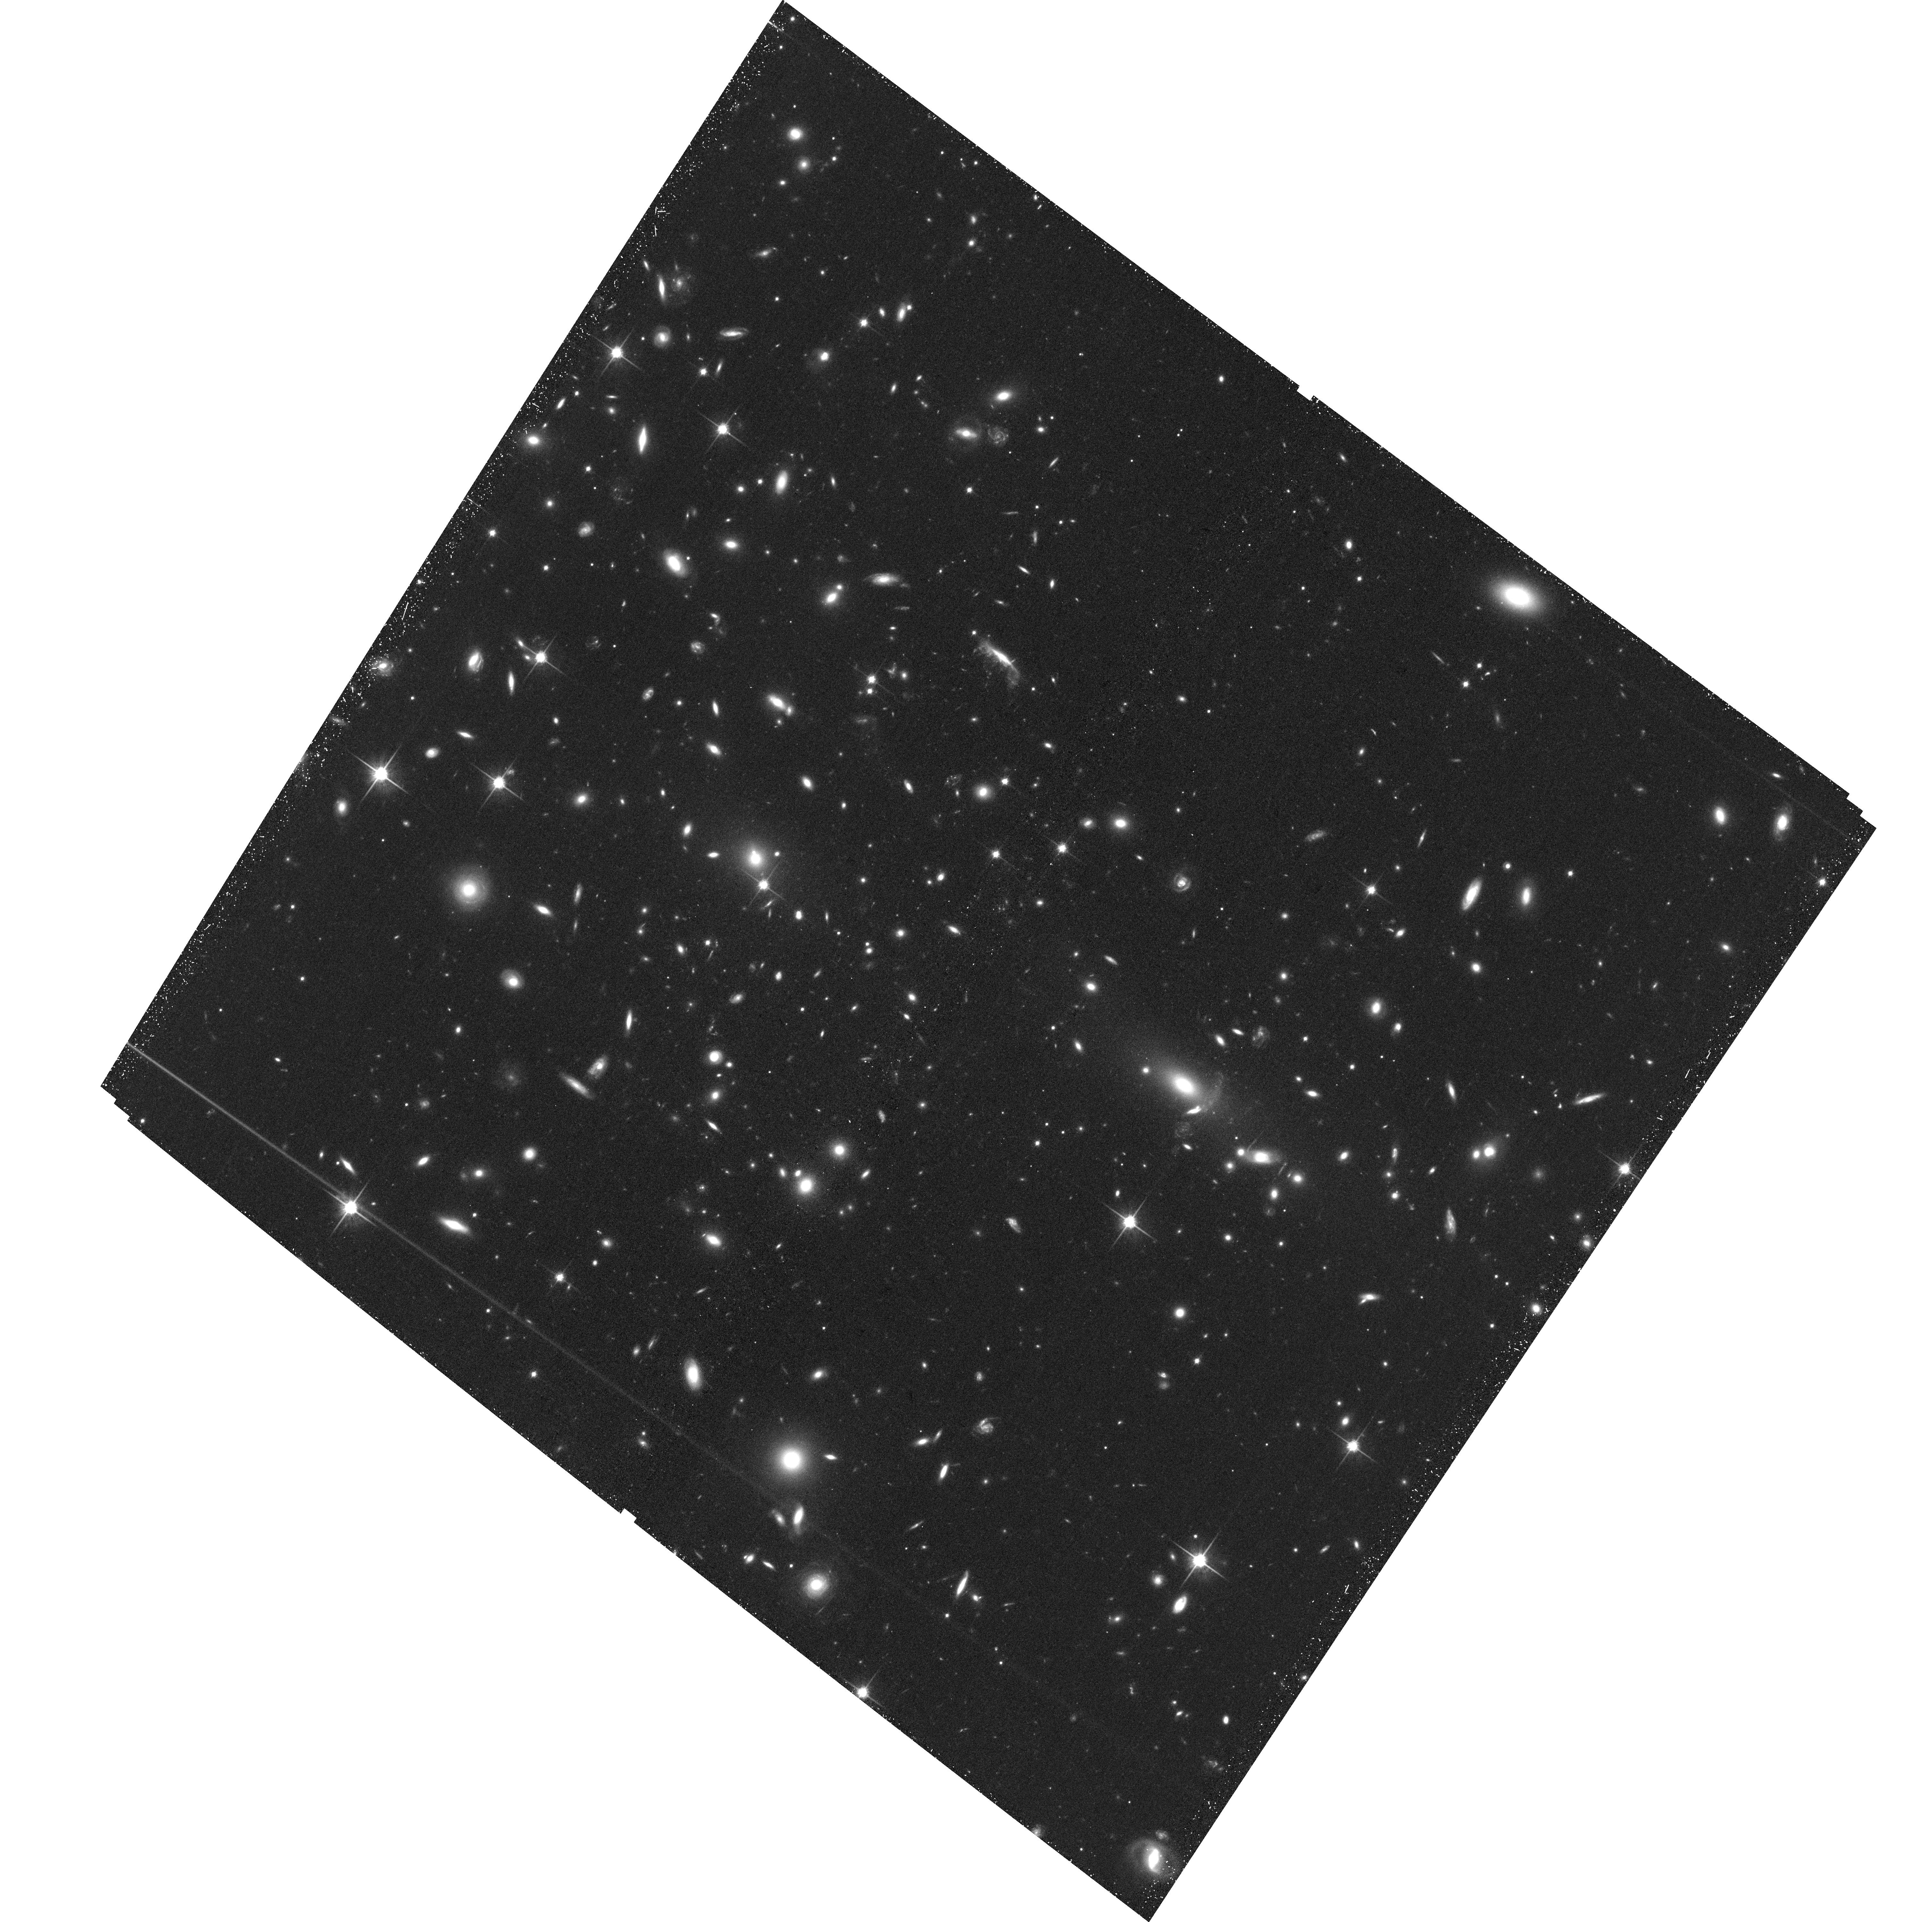
Target: MACS-J1752.0+4440SOUTHWEST. Instrument: ACS/WFC. Filter: F814W. Exposure: 41 min. Observation ID: hst_13343_08_acs_wfc_f814w_jcbr08

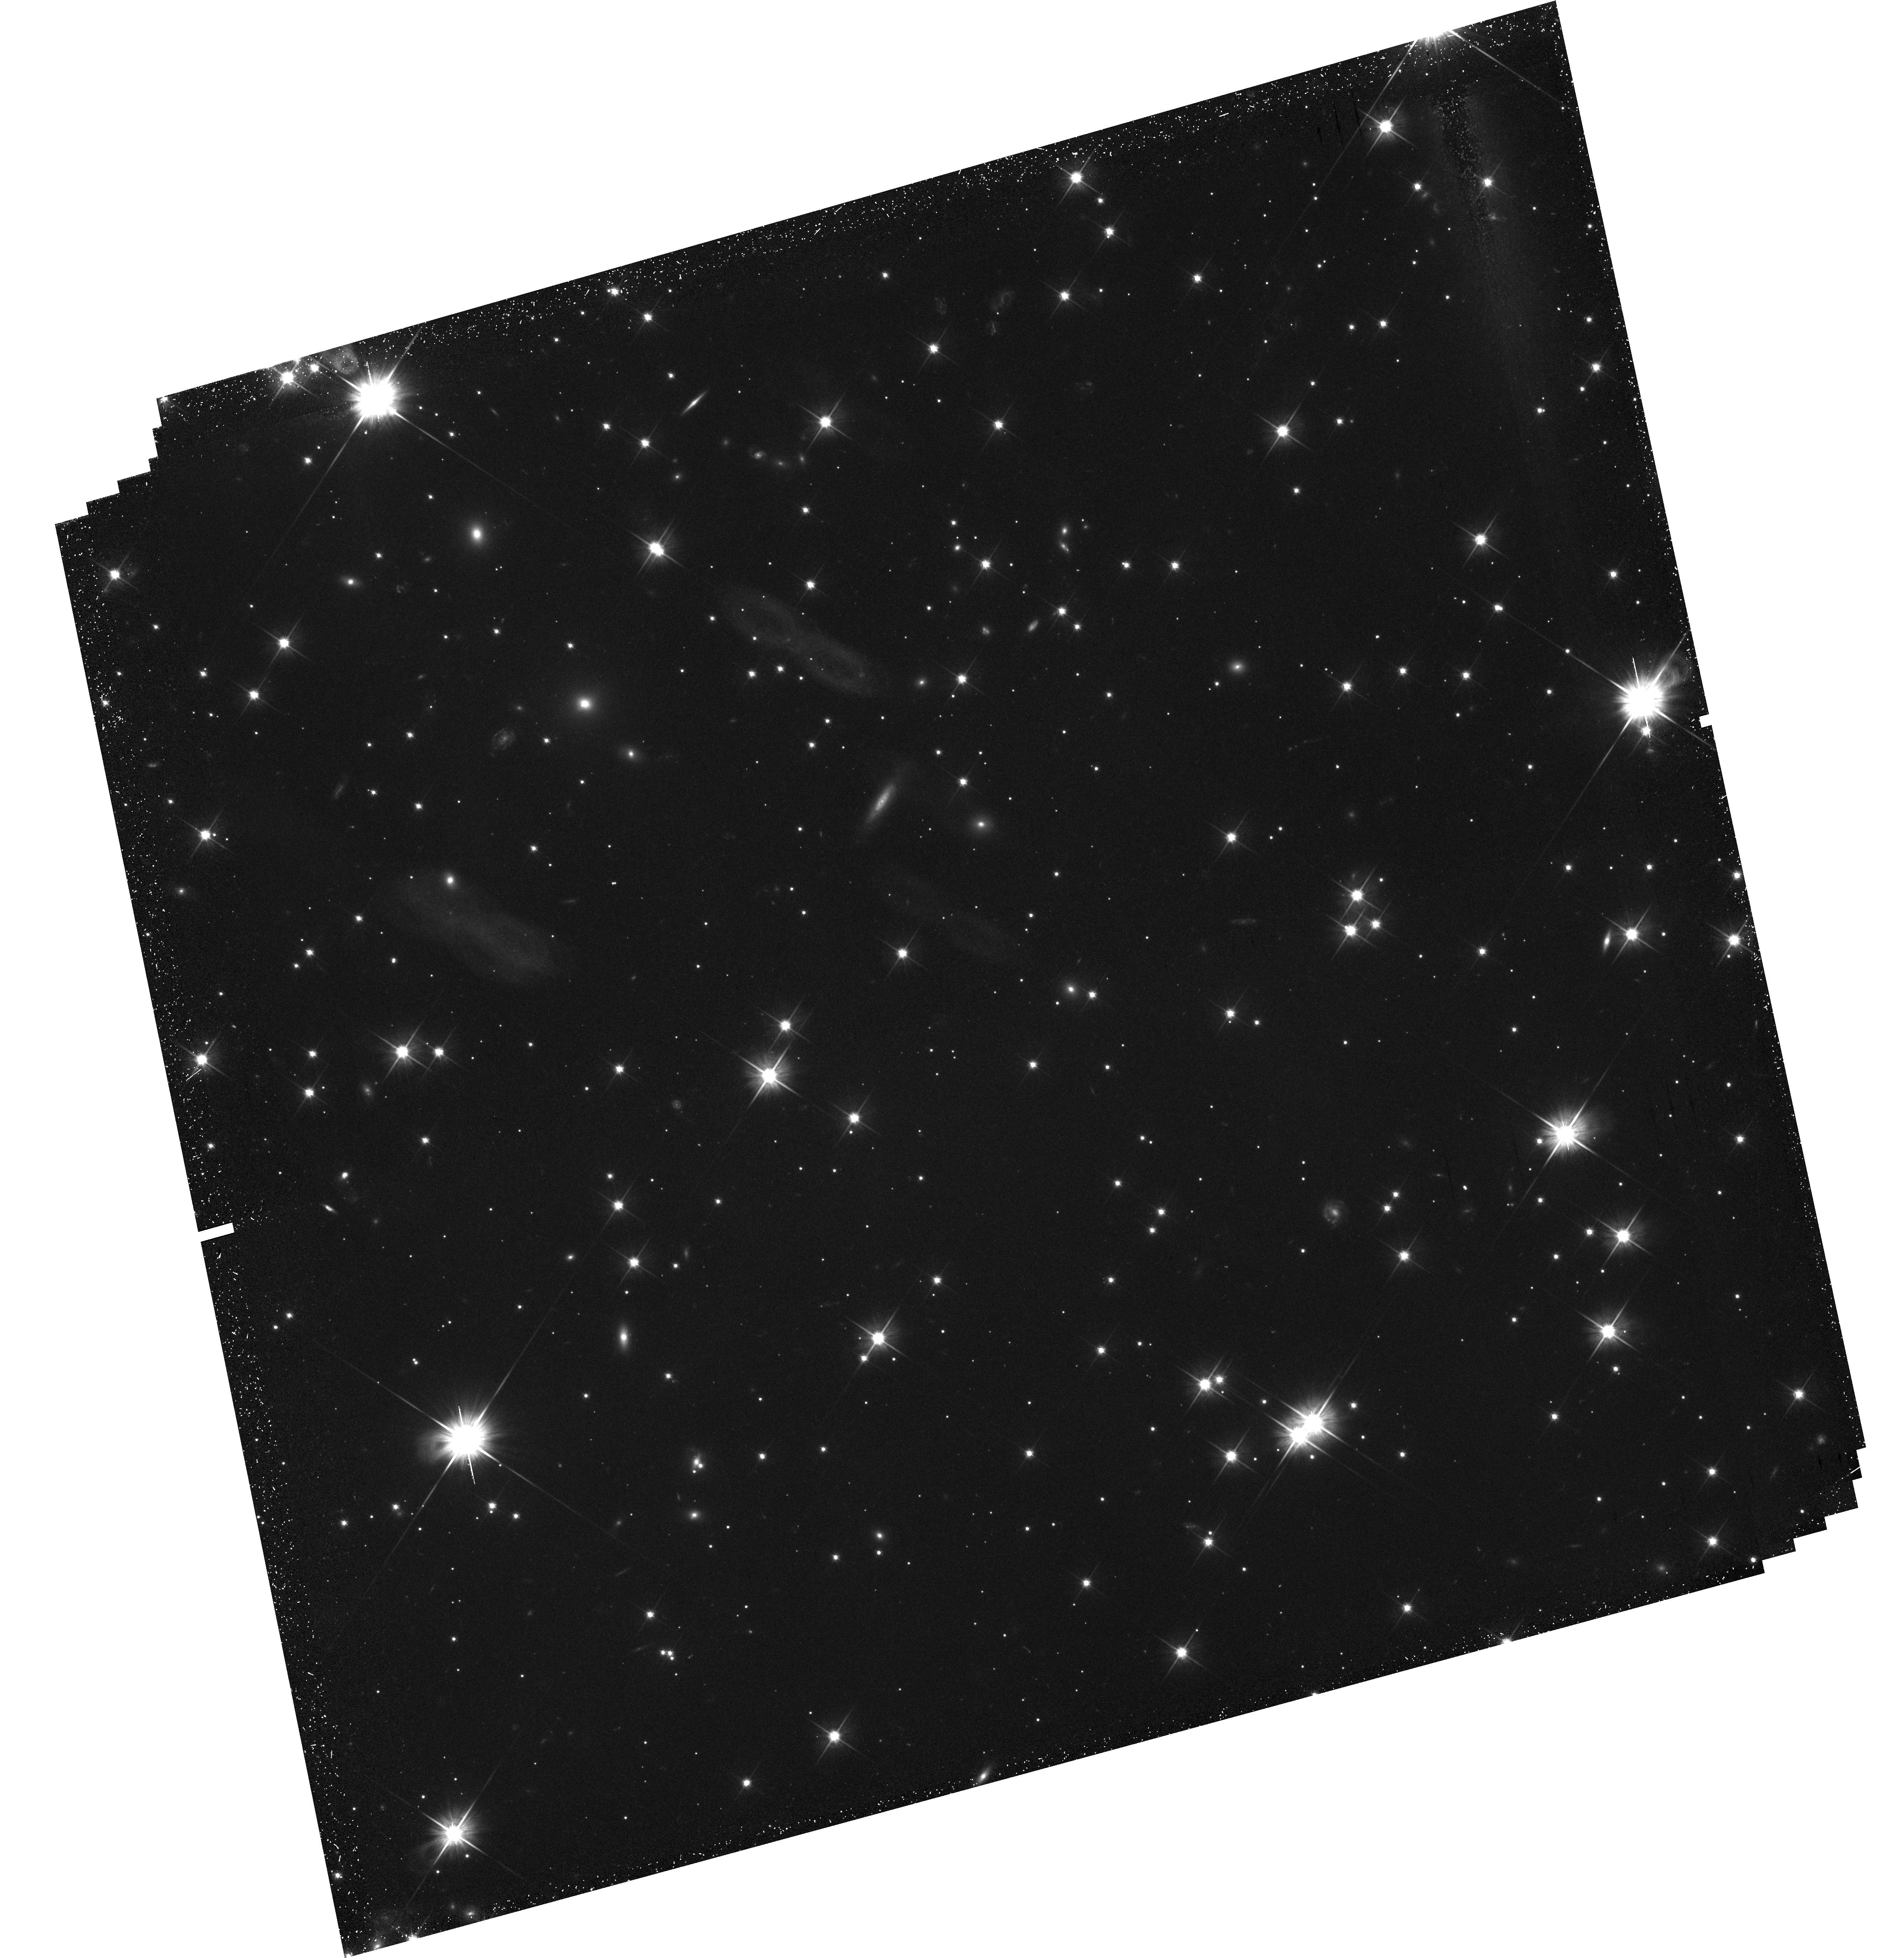
Target: CIZAJ2242.8+5301NORTH. Instrument: WFC3/UVIS. Filter: F606W. Exposure: 1.5 h. Observation ID: hst_13343_05_wfc3_uvis_f606w_icbr05

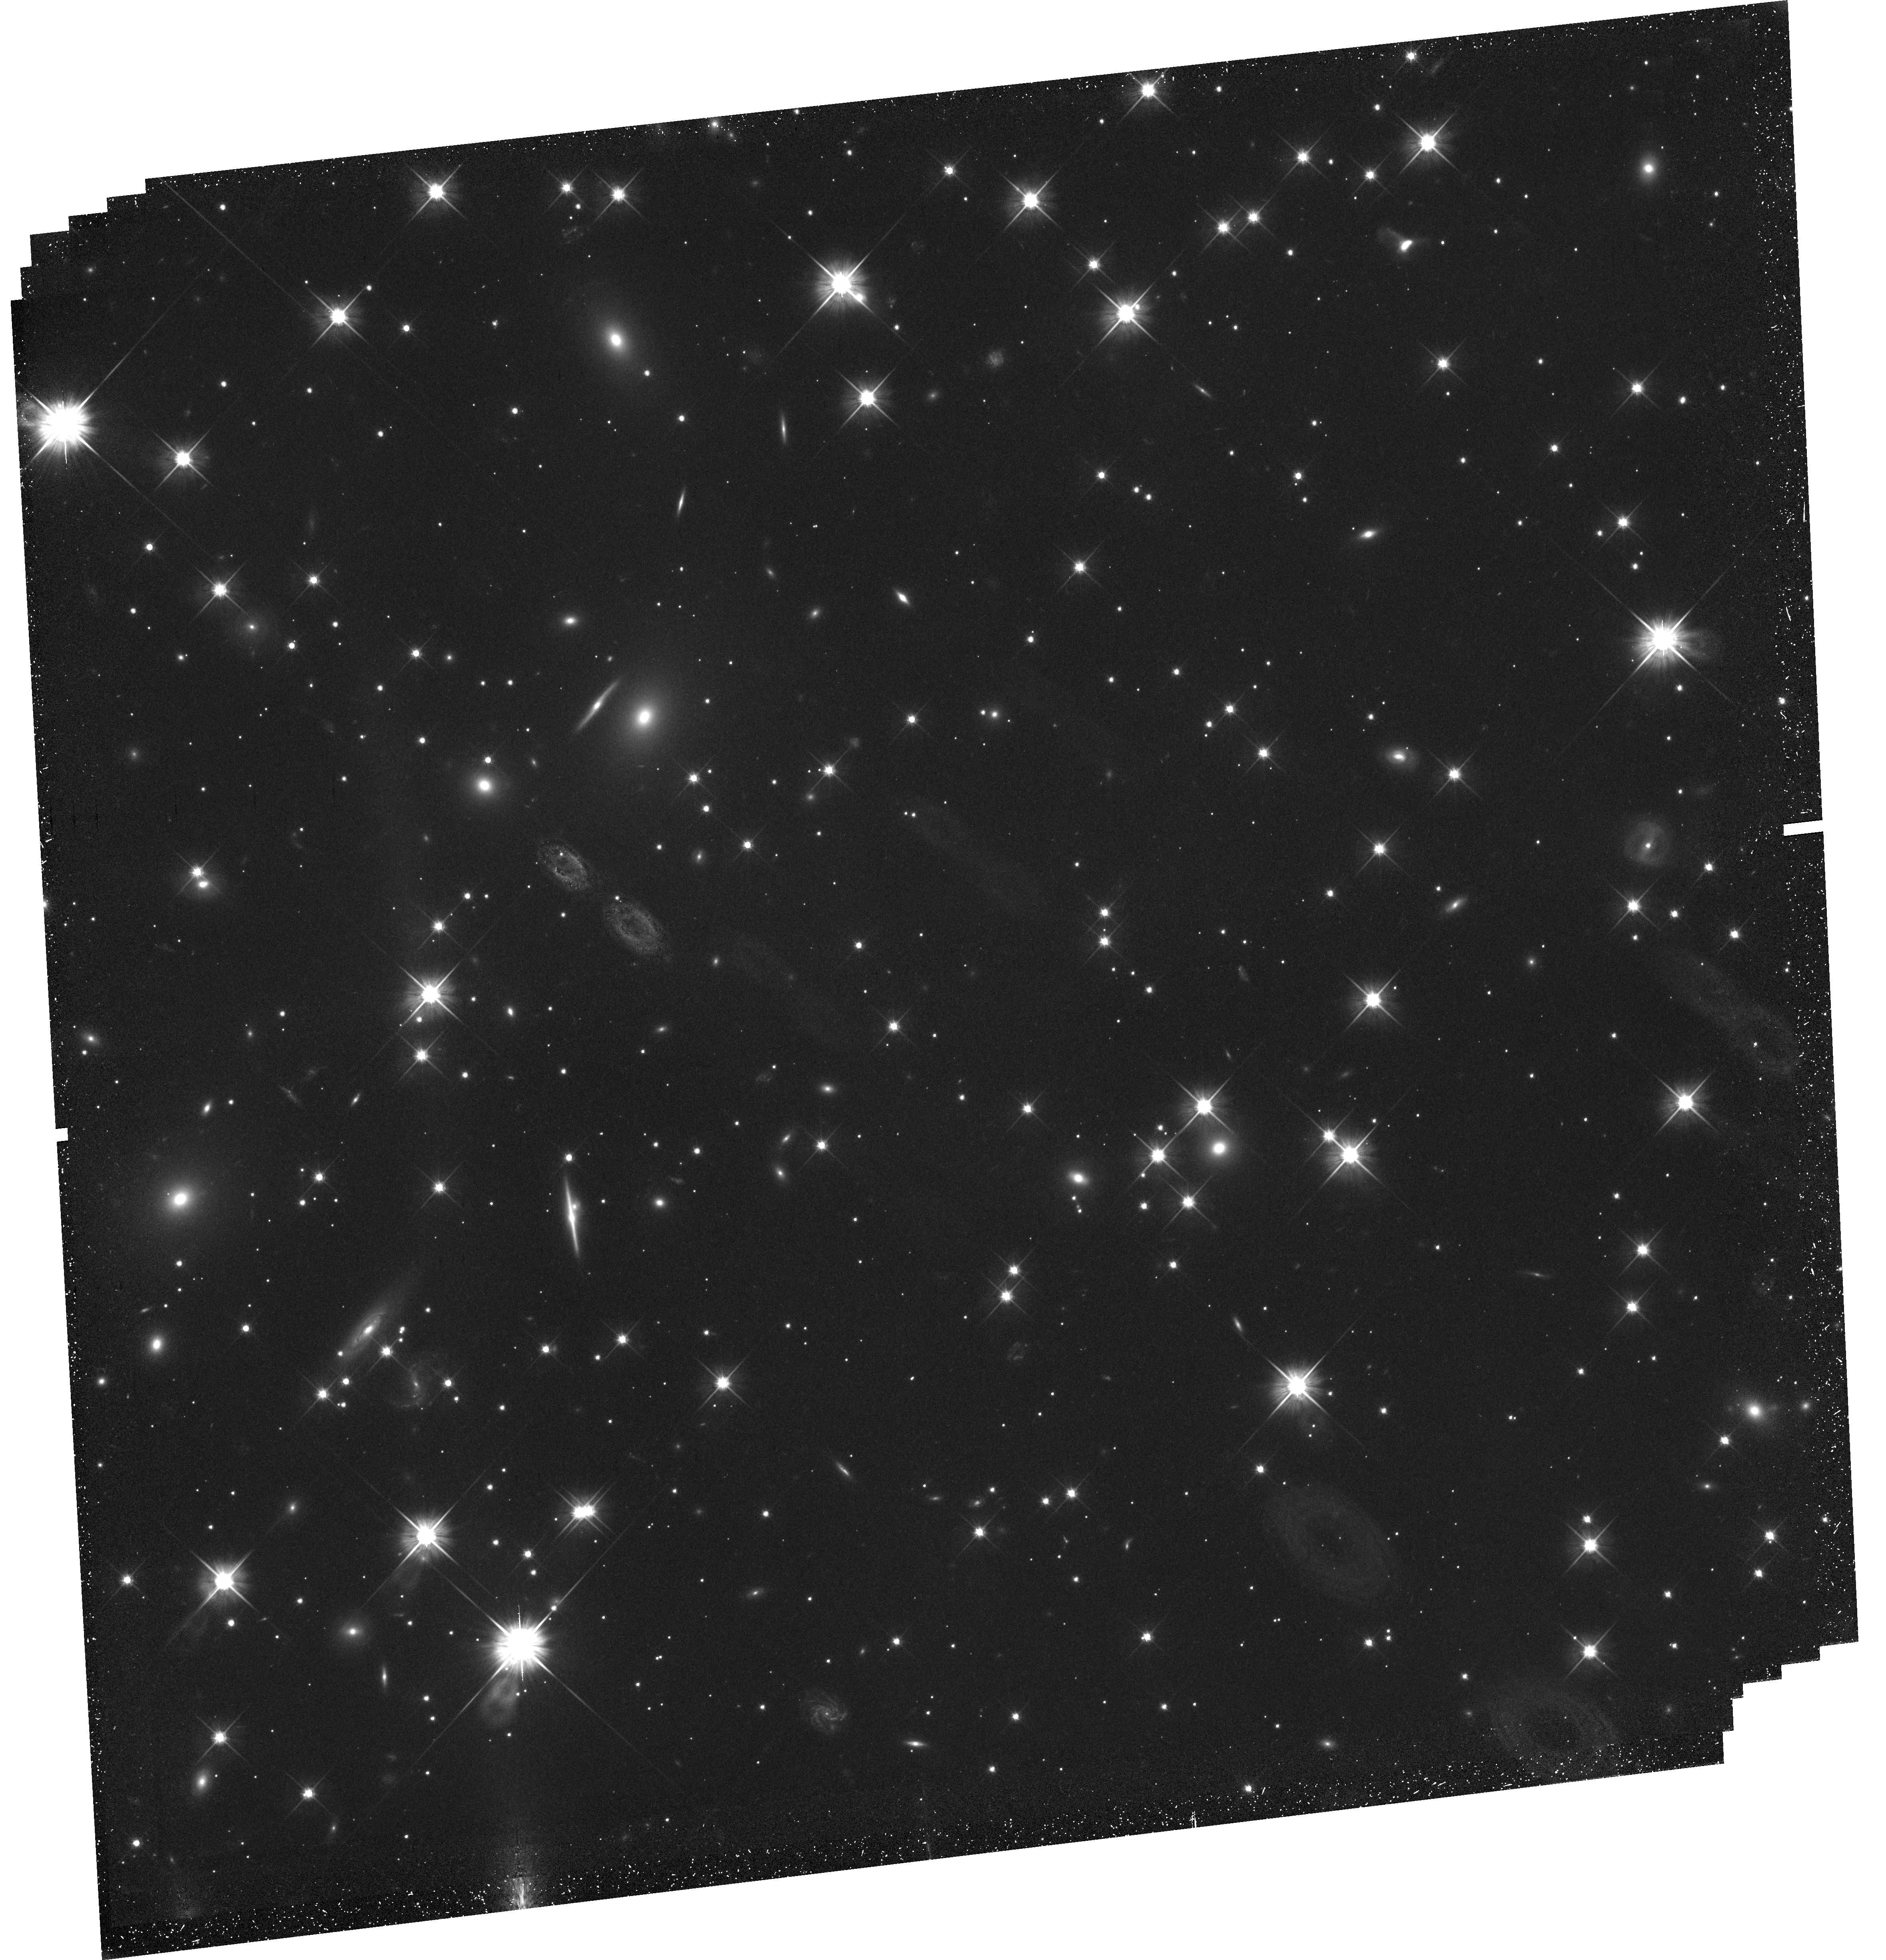
Target: CIZAJ2242.8+5301SOUTH. Instrument: WFC3/UVIS. Filter: F606W. Exposure: 1.5 h. Observation ID: hst_13343_06_wfc3_uvis_f606w_icbr06

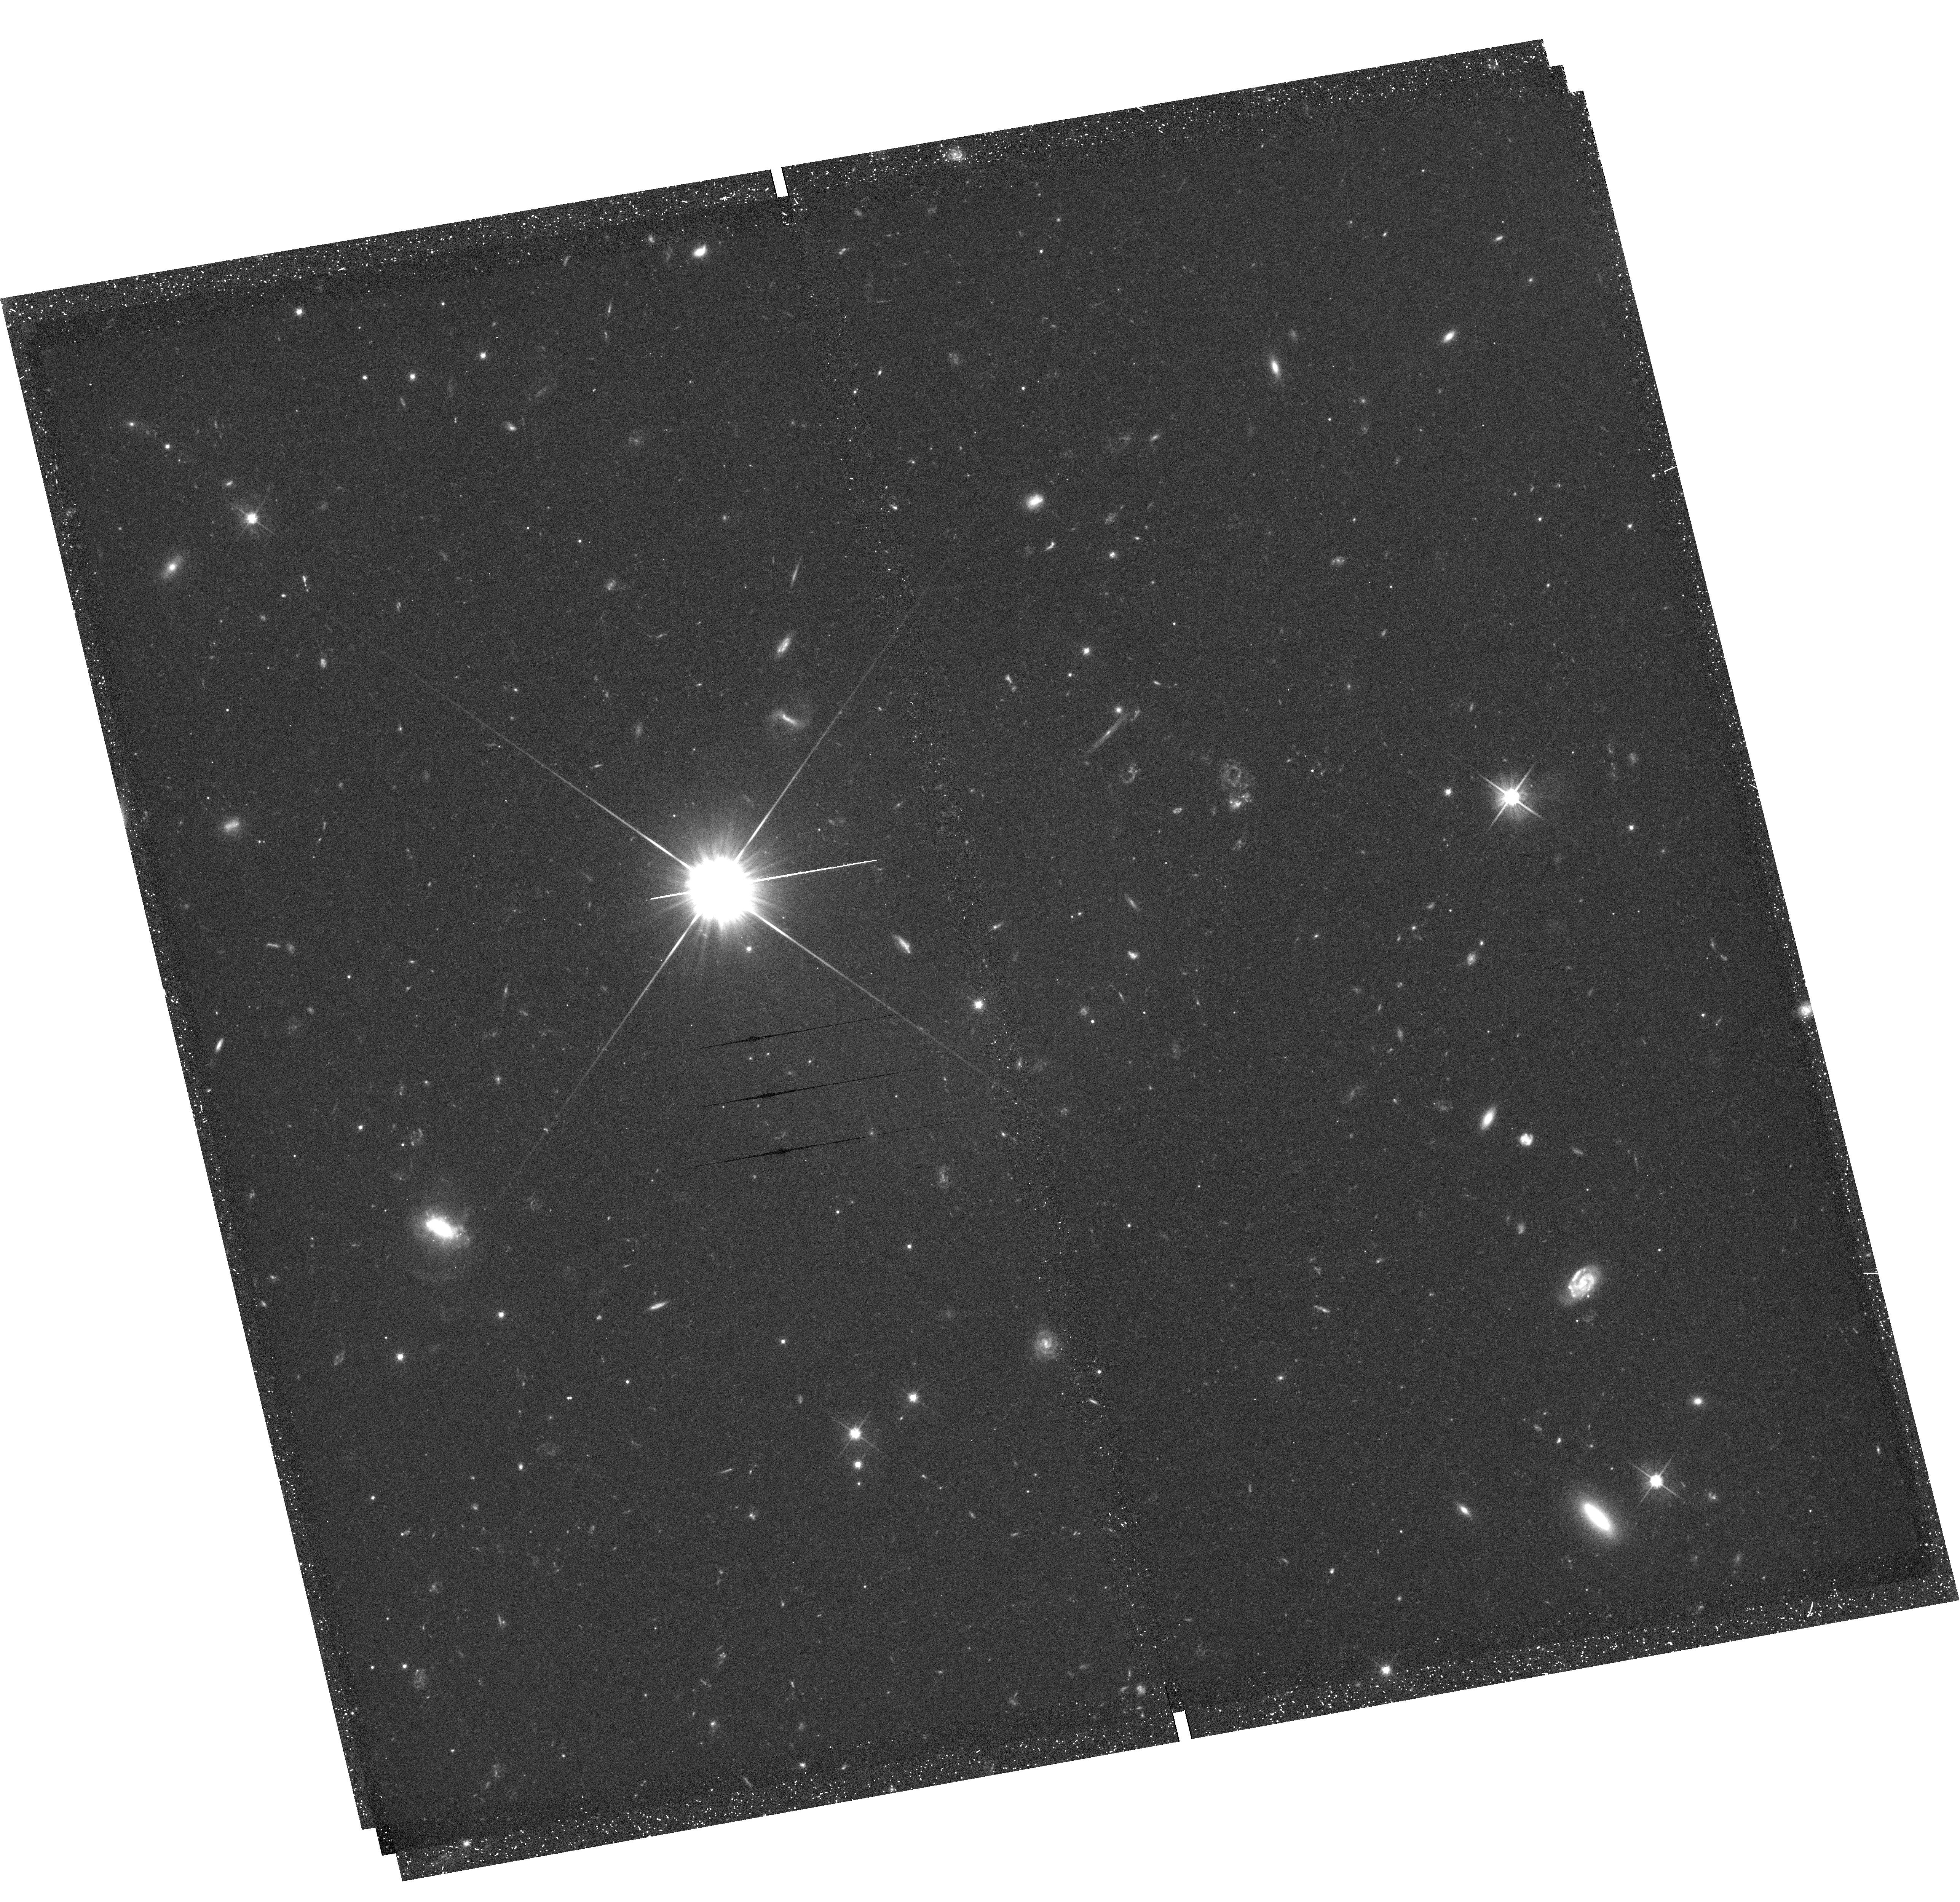
Target: MACS-J1752.0+4440NORTHEAST. Instrument: WFC3/UVIS. Filter: F606W. Exposure: 43 min. Observation ID: hst_13343_07_wfc3_uvis_f606w_icbr07

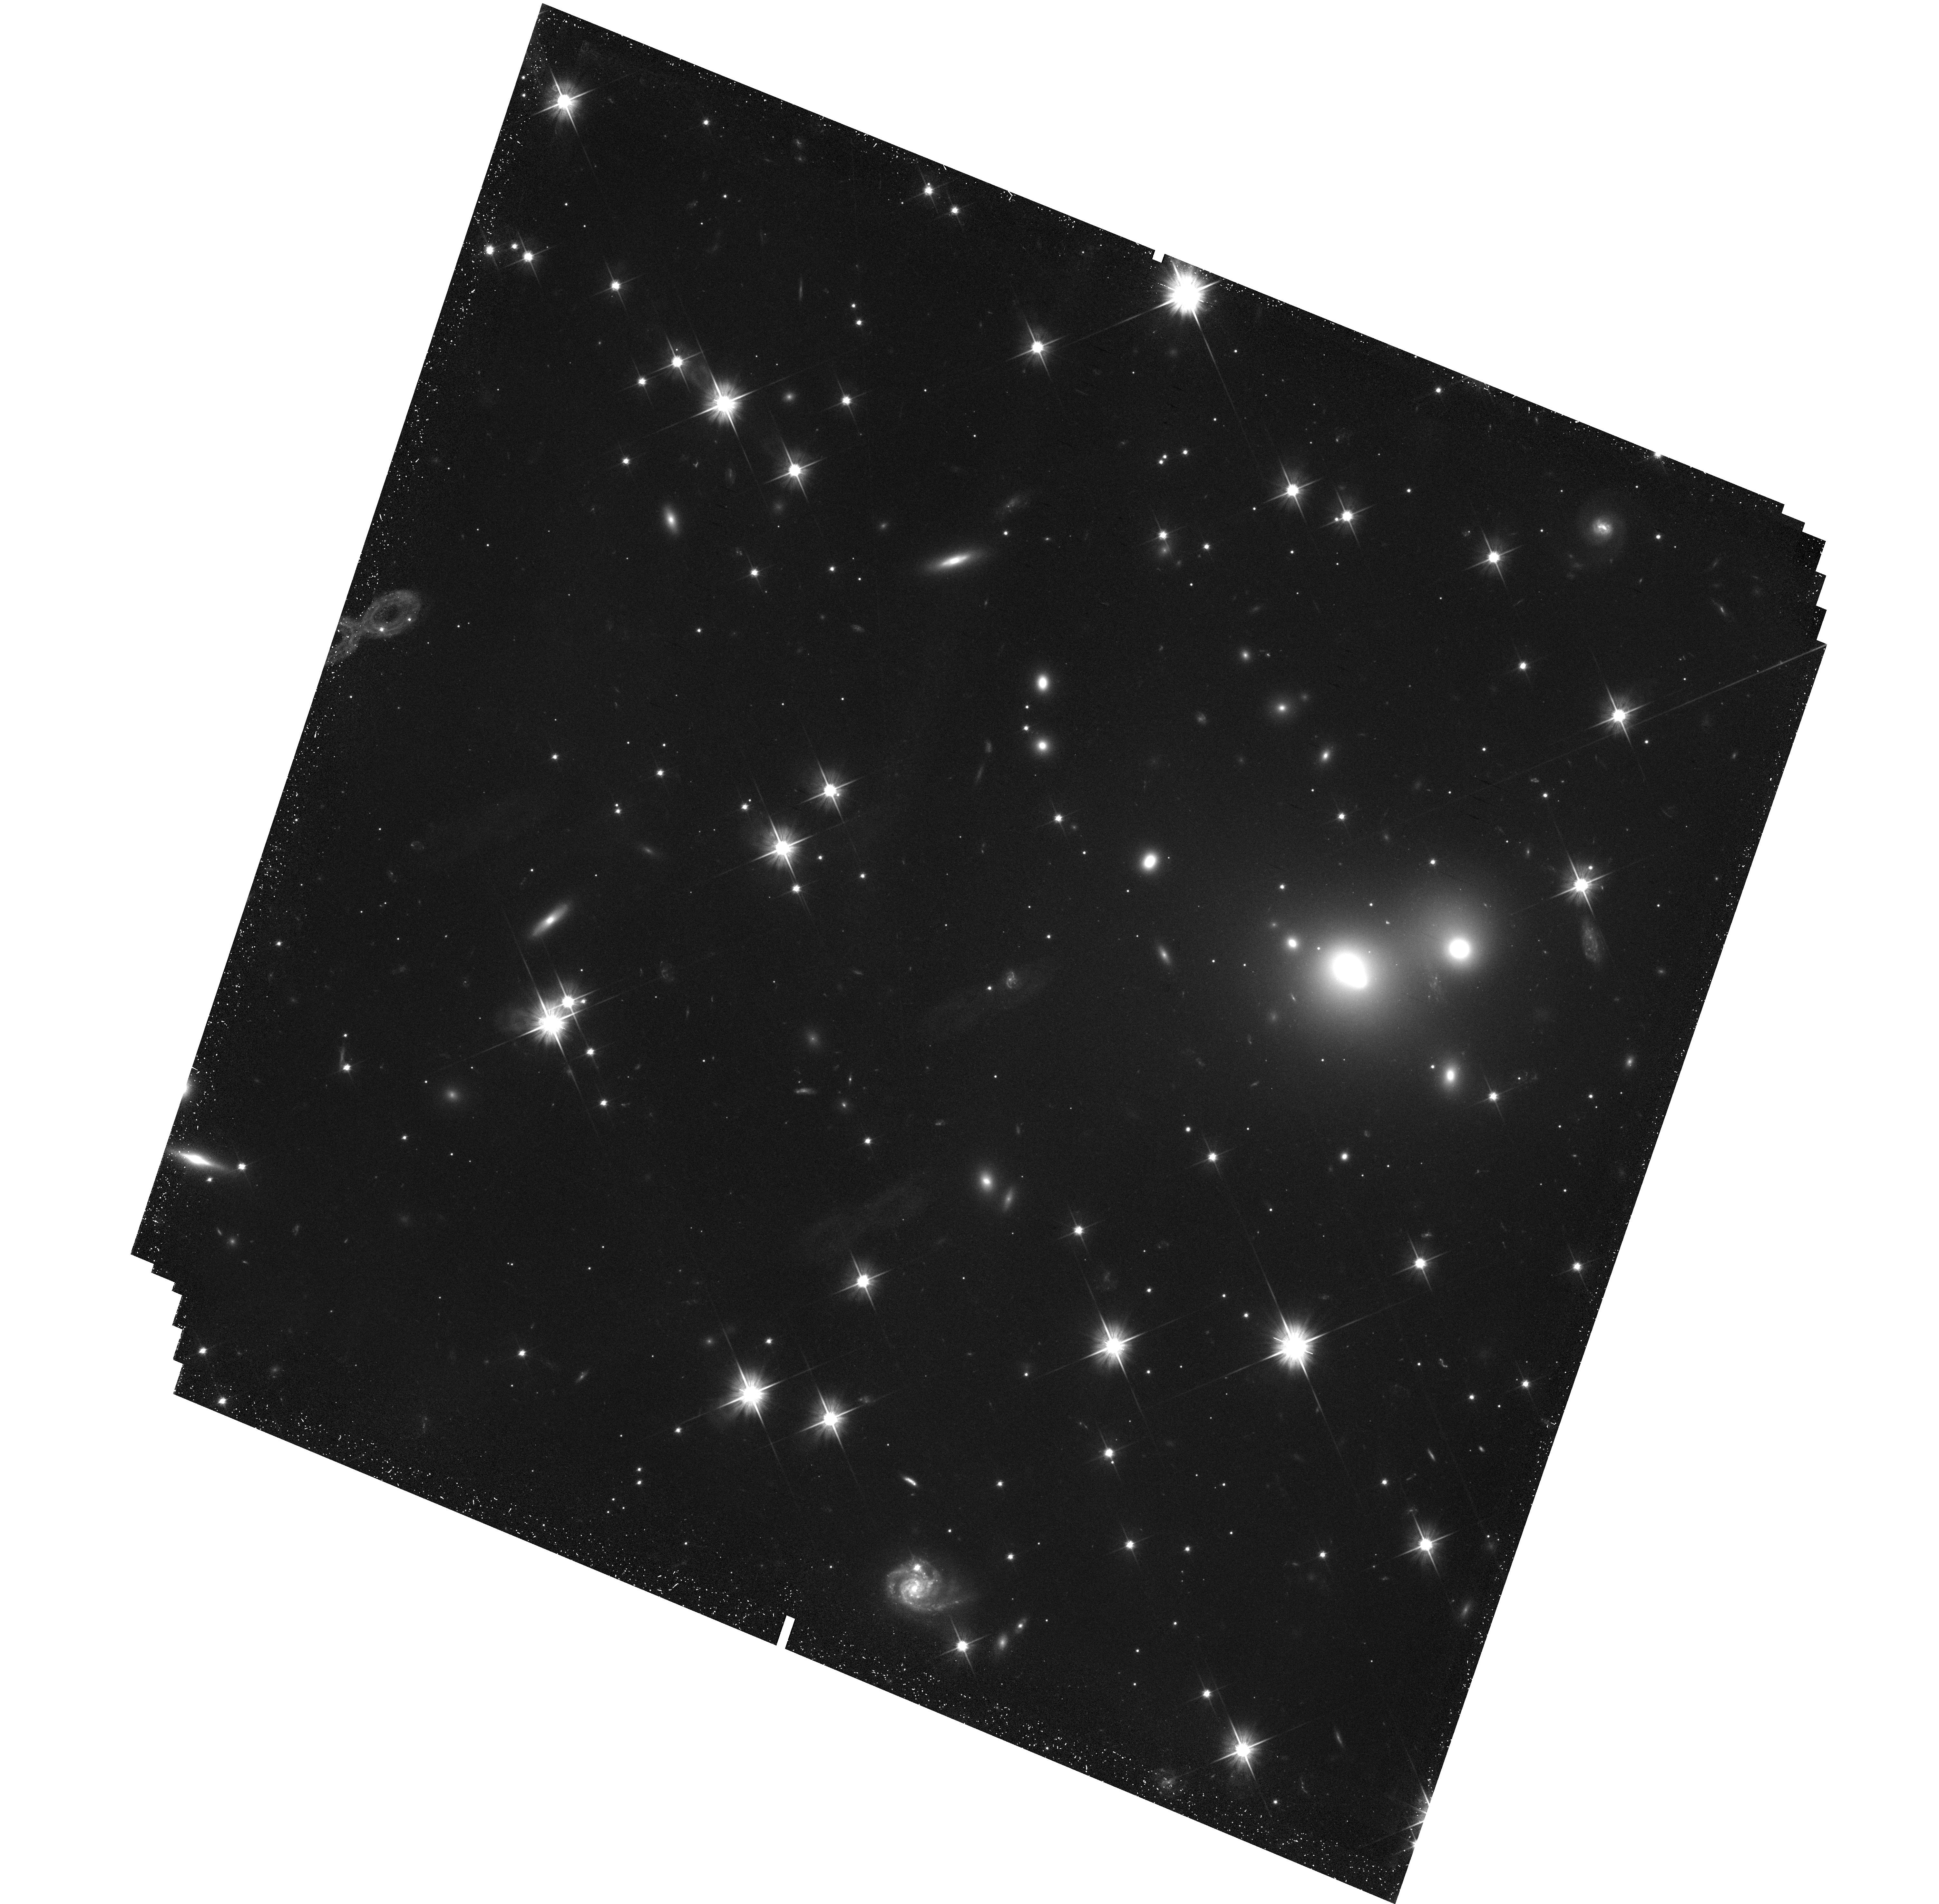
Target: ZWCLJ0008.8+5212EAST. Instrument: WFC3/UVIS. Filter: F606W. Exposure: 1.5 h. Observation ID: hst_13343_03_wfc3_uvis_f606w_icbr03

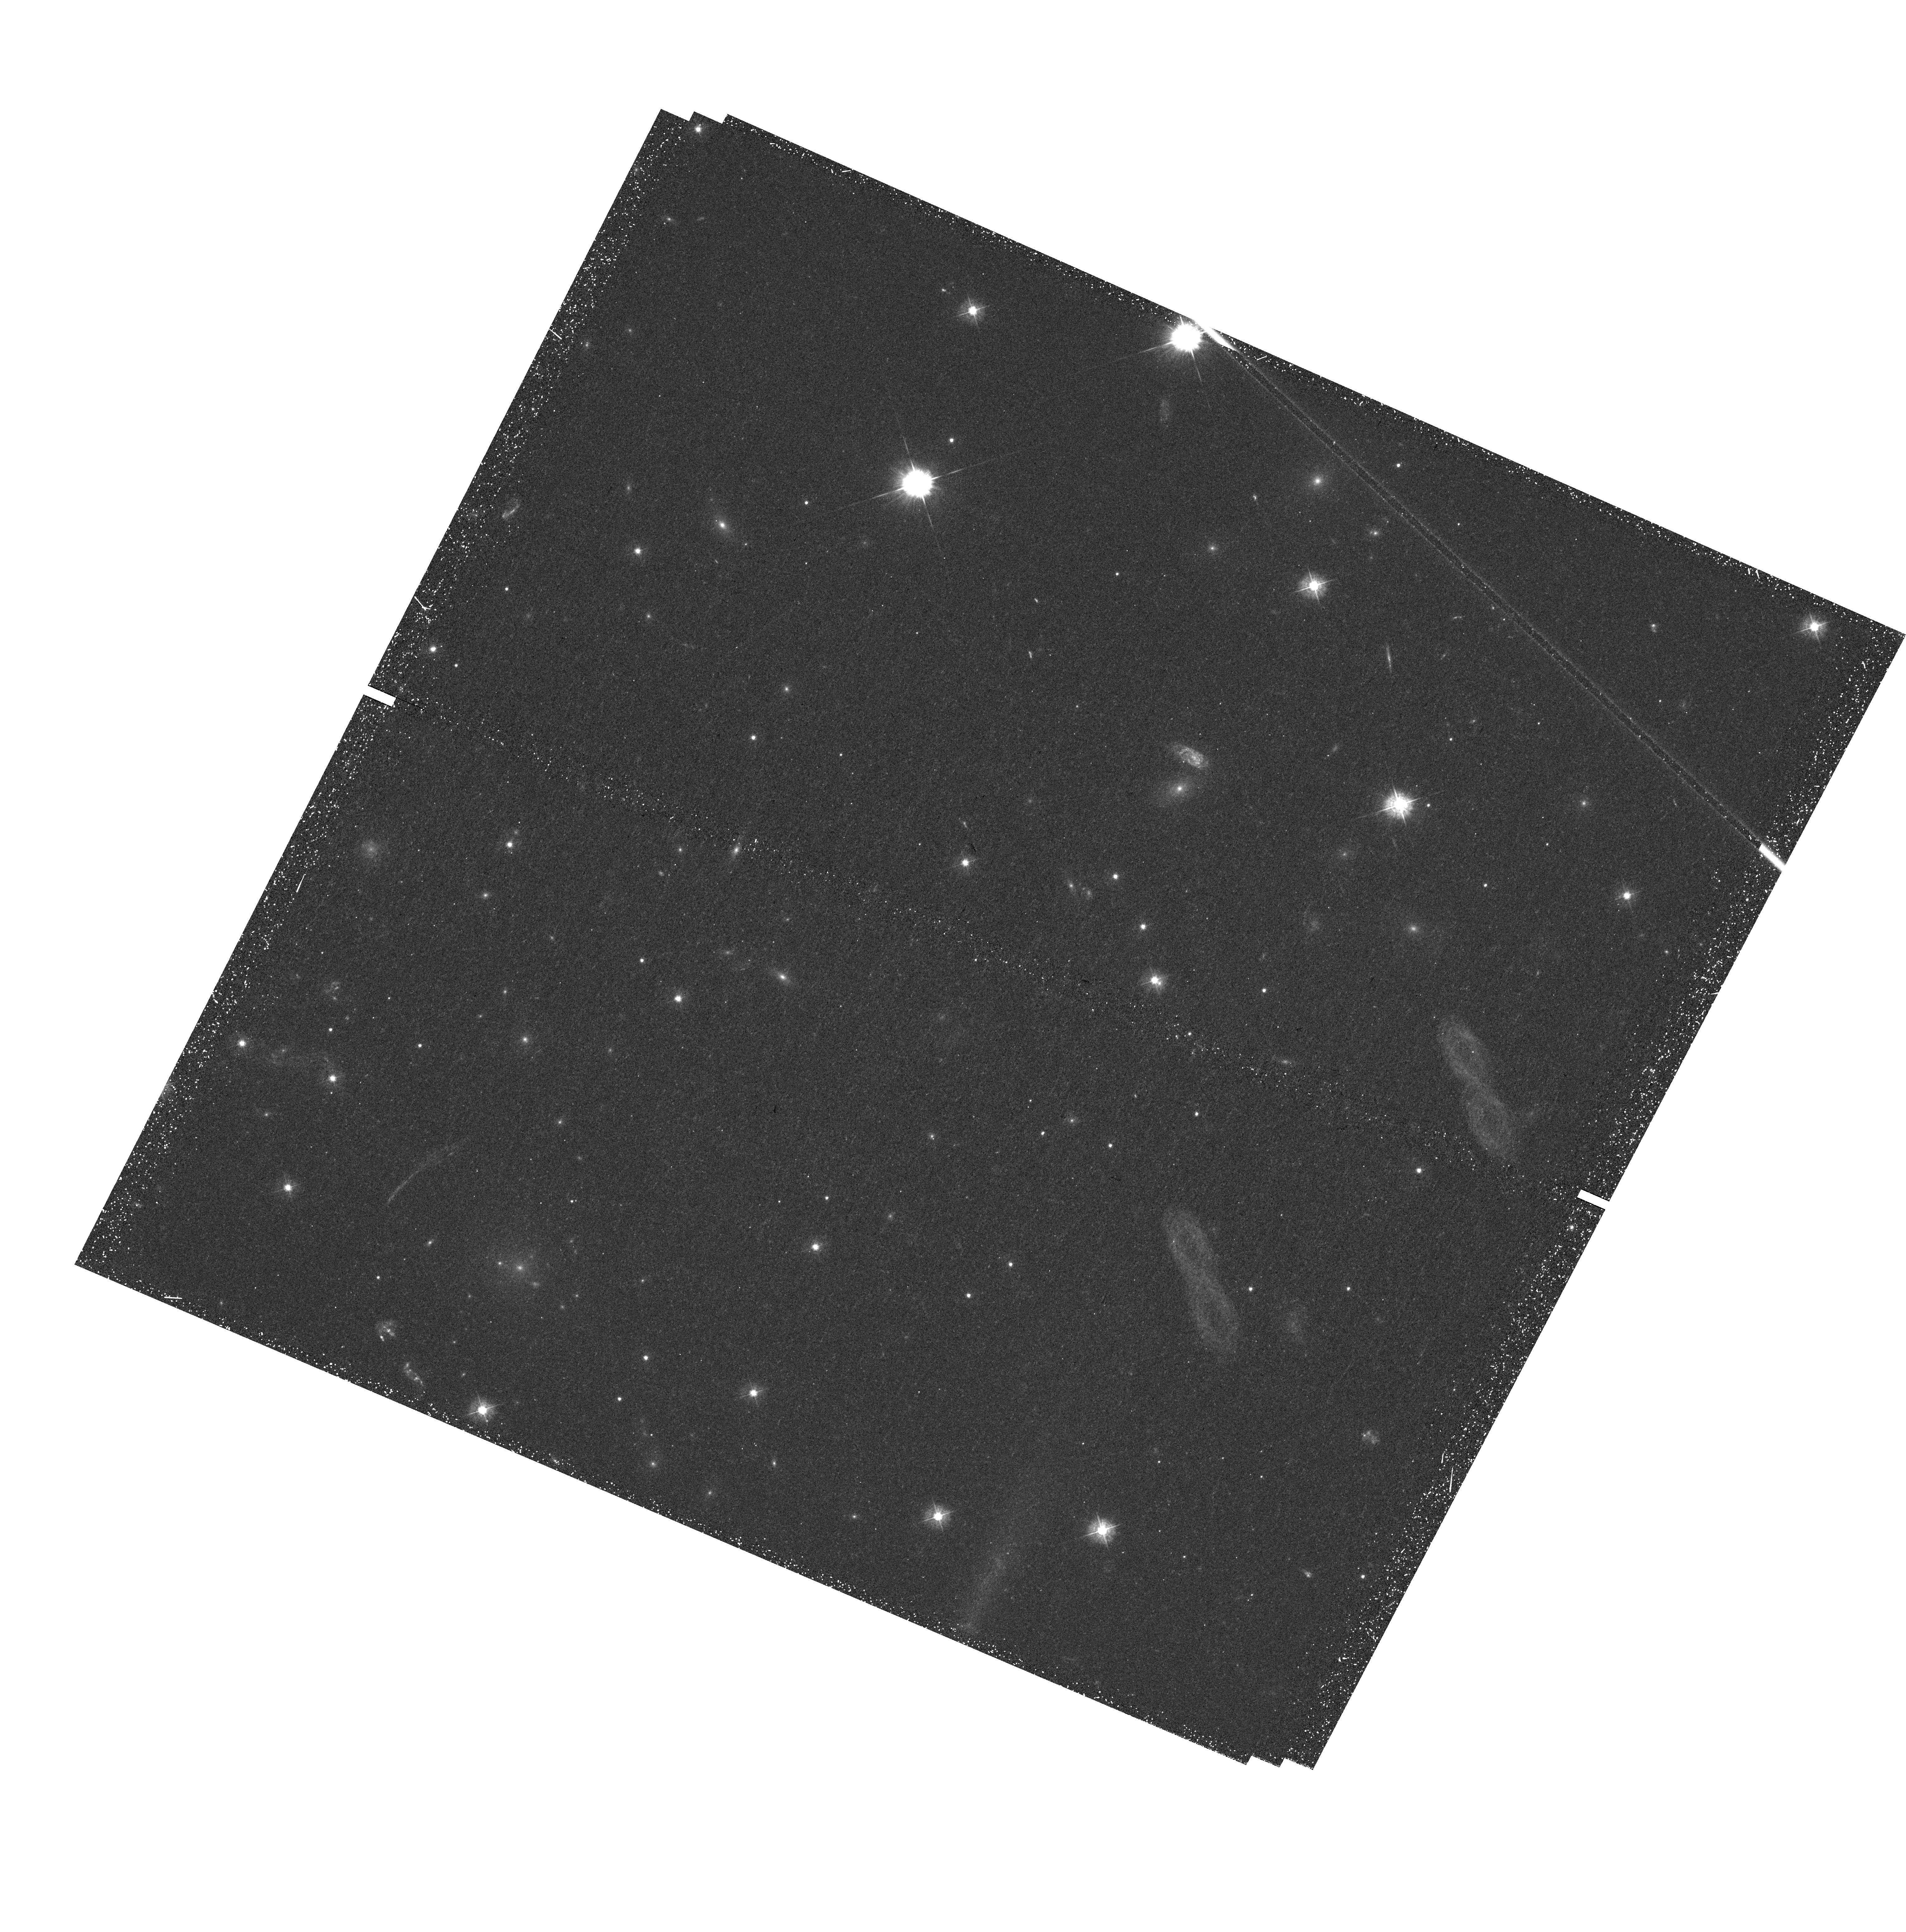
Target: 1RXSJ0603.3+4214SOUTH. Instrument: WFC3/UVIS. Filter: F390W. Exposure: 44 min. Observation ID: hst_13343_02_wfc3_uvis_f390w_icbr02

Probing Dark Matter with a New Class of Merging Clusters (PI: Wittman, David)

We will obtain multiband imaging in support of a weak lensing analysis of a new radio-selected sample of merging galaxy clusters. After first pericenter passage, merging clusters exhibit a dissociation between gas (which remains in the center of the system due to its collisional nature) and galaxies and dark matter (which are collisionless or nearly so, and continue outbound). Self-interaction of dark matter (DM) will cause the DM to lag the galaxies slightly. Weak lensing analyses with the proposed imaging (using multiband photometry to exclude foreground and cluster member galaxies) will yield measurements of the DM-galaxy offset accurate to ~5", sufficient to test current suggestions that the self-interaction cross section of dark matter may be in the range 0.1-0.5 cm2/gm. Only HST can provide this level of weak lensing precision. Other merging systems are being studied with similar goals in mind, but this sample is unique in being radio-selected. The "radio relics" represent shocks which are vital in constraining the dynamics of the systems; only a few other mergers have clear evidence of shocks. A further key strength of this proposal is the ensemble approach: each system's unique set of dynamical properties (merger velocity, time since pericenter, etc) provides a unique test of the self-interacting DM (SIDM) hypothesis, so the constraints from the ensemble are powerful. We will derive constraints from the ensemble of these three clusters plus the Musket Ball Cluster (observed by us in a previous cycle), which shows a DM-galaxy offset at a level detectable only by HST.